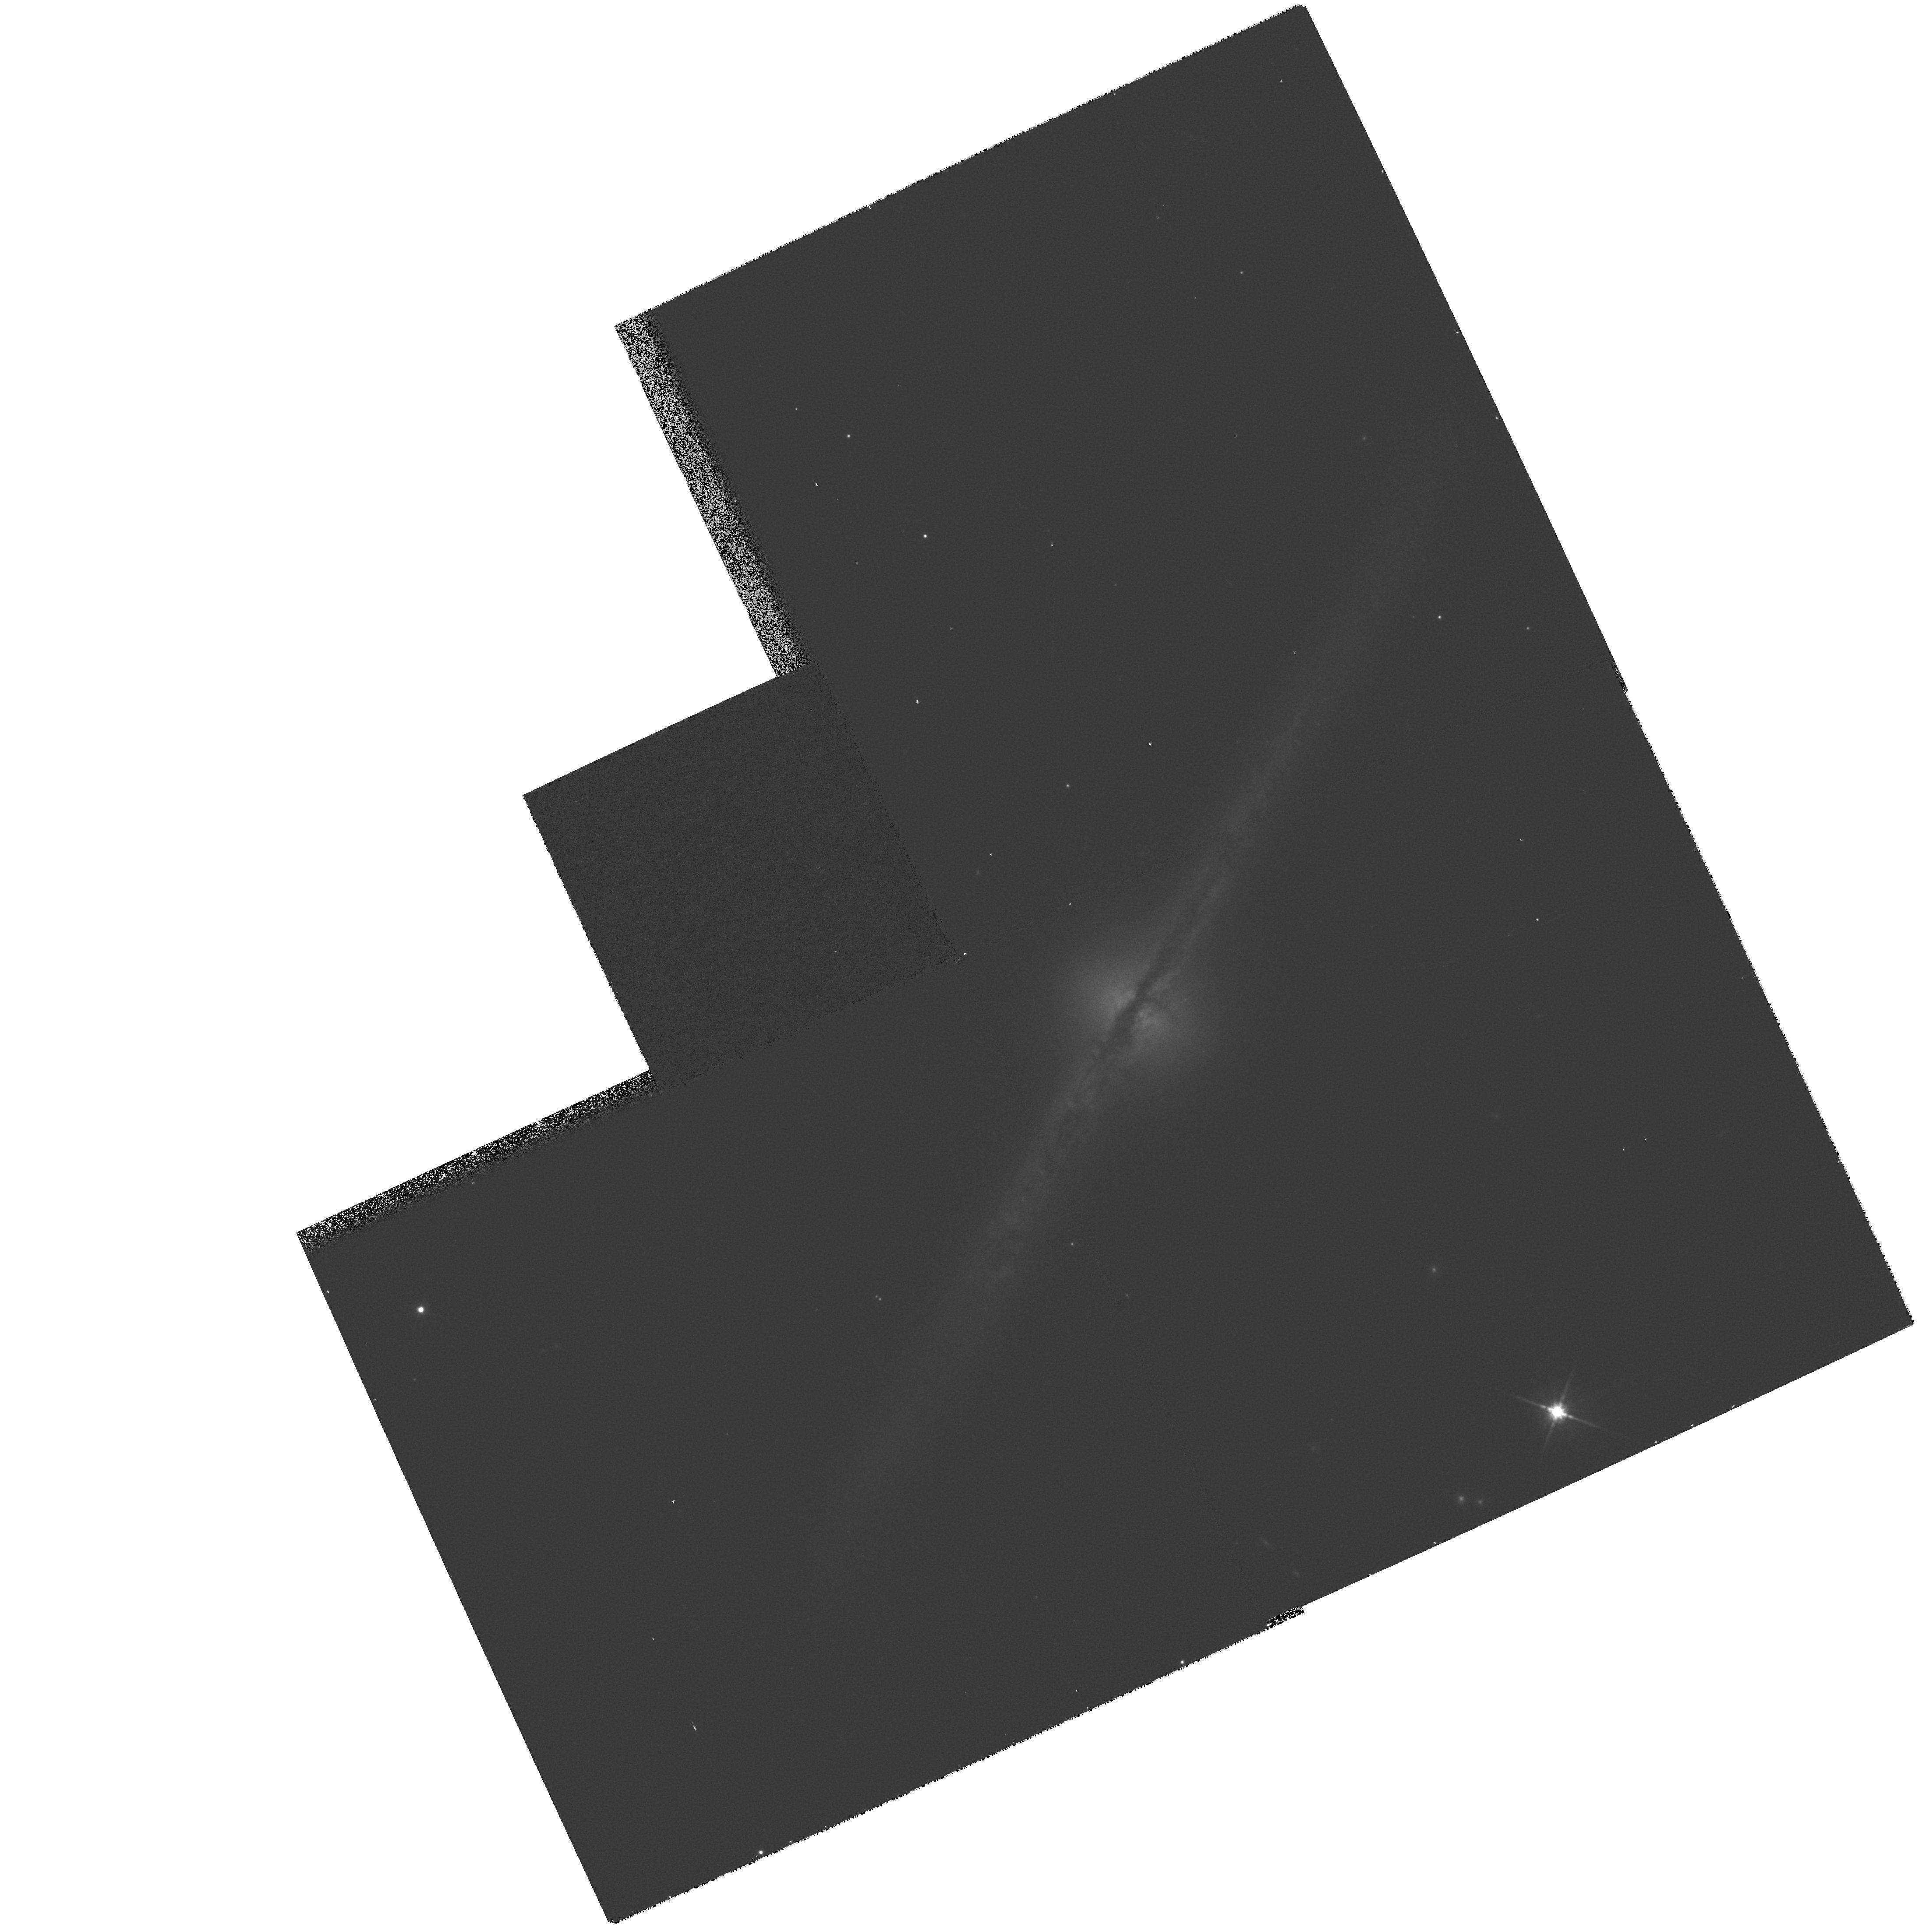
Target: UGC10043. Instrument: WFPC2/PC. Filter: F814W. Exposure: 3 min. Observation ID: hst_8645_32_wfpc2_pc_f814w_u65r32

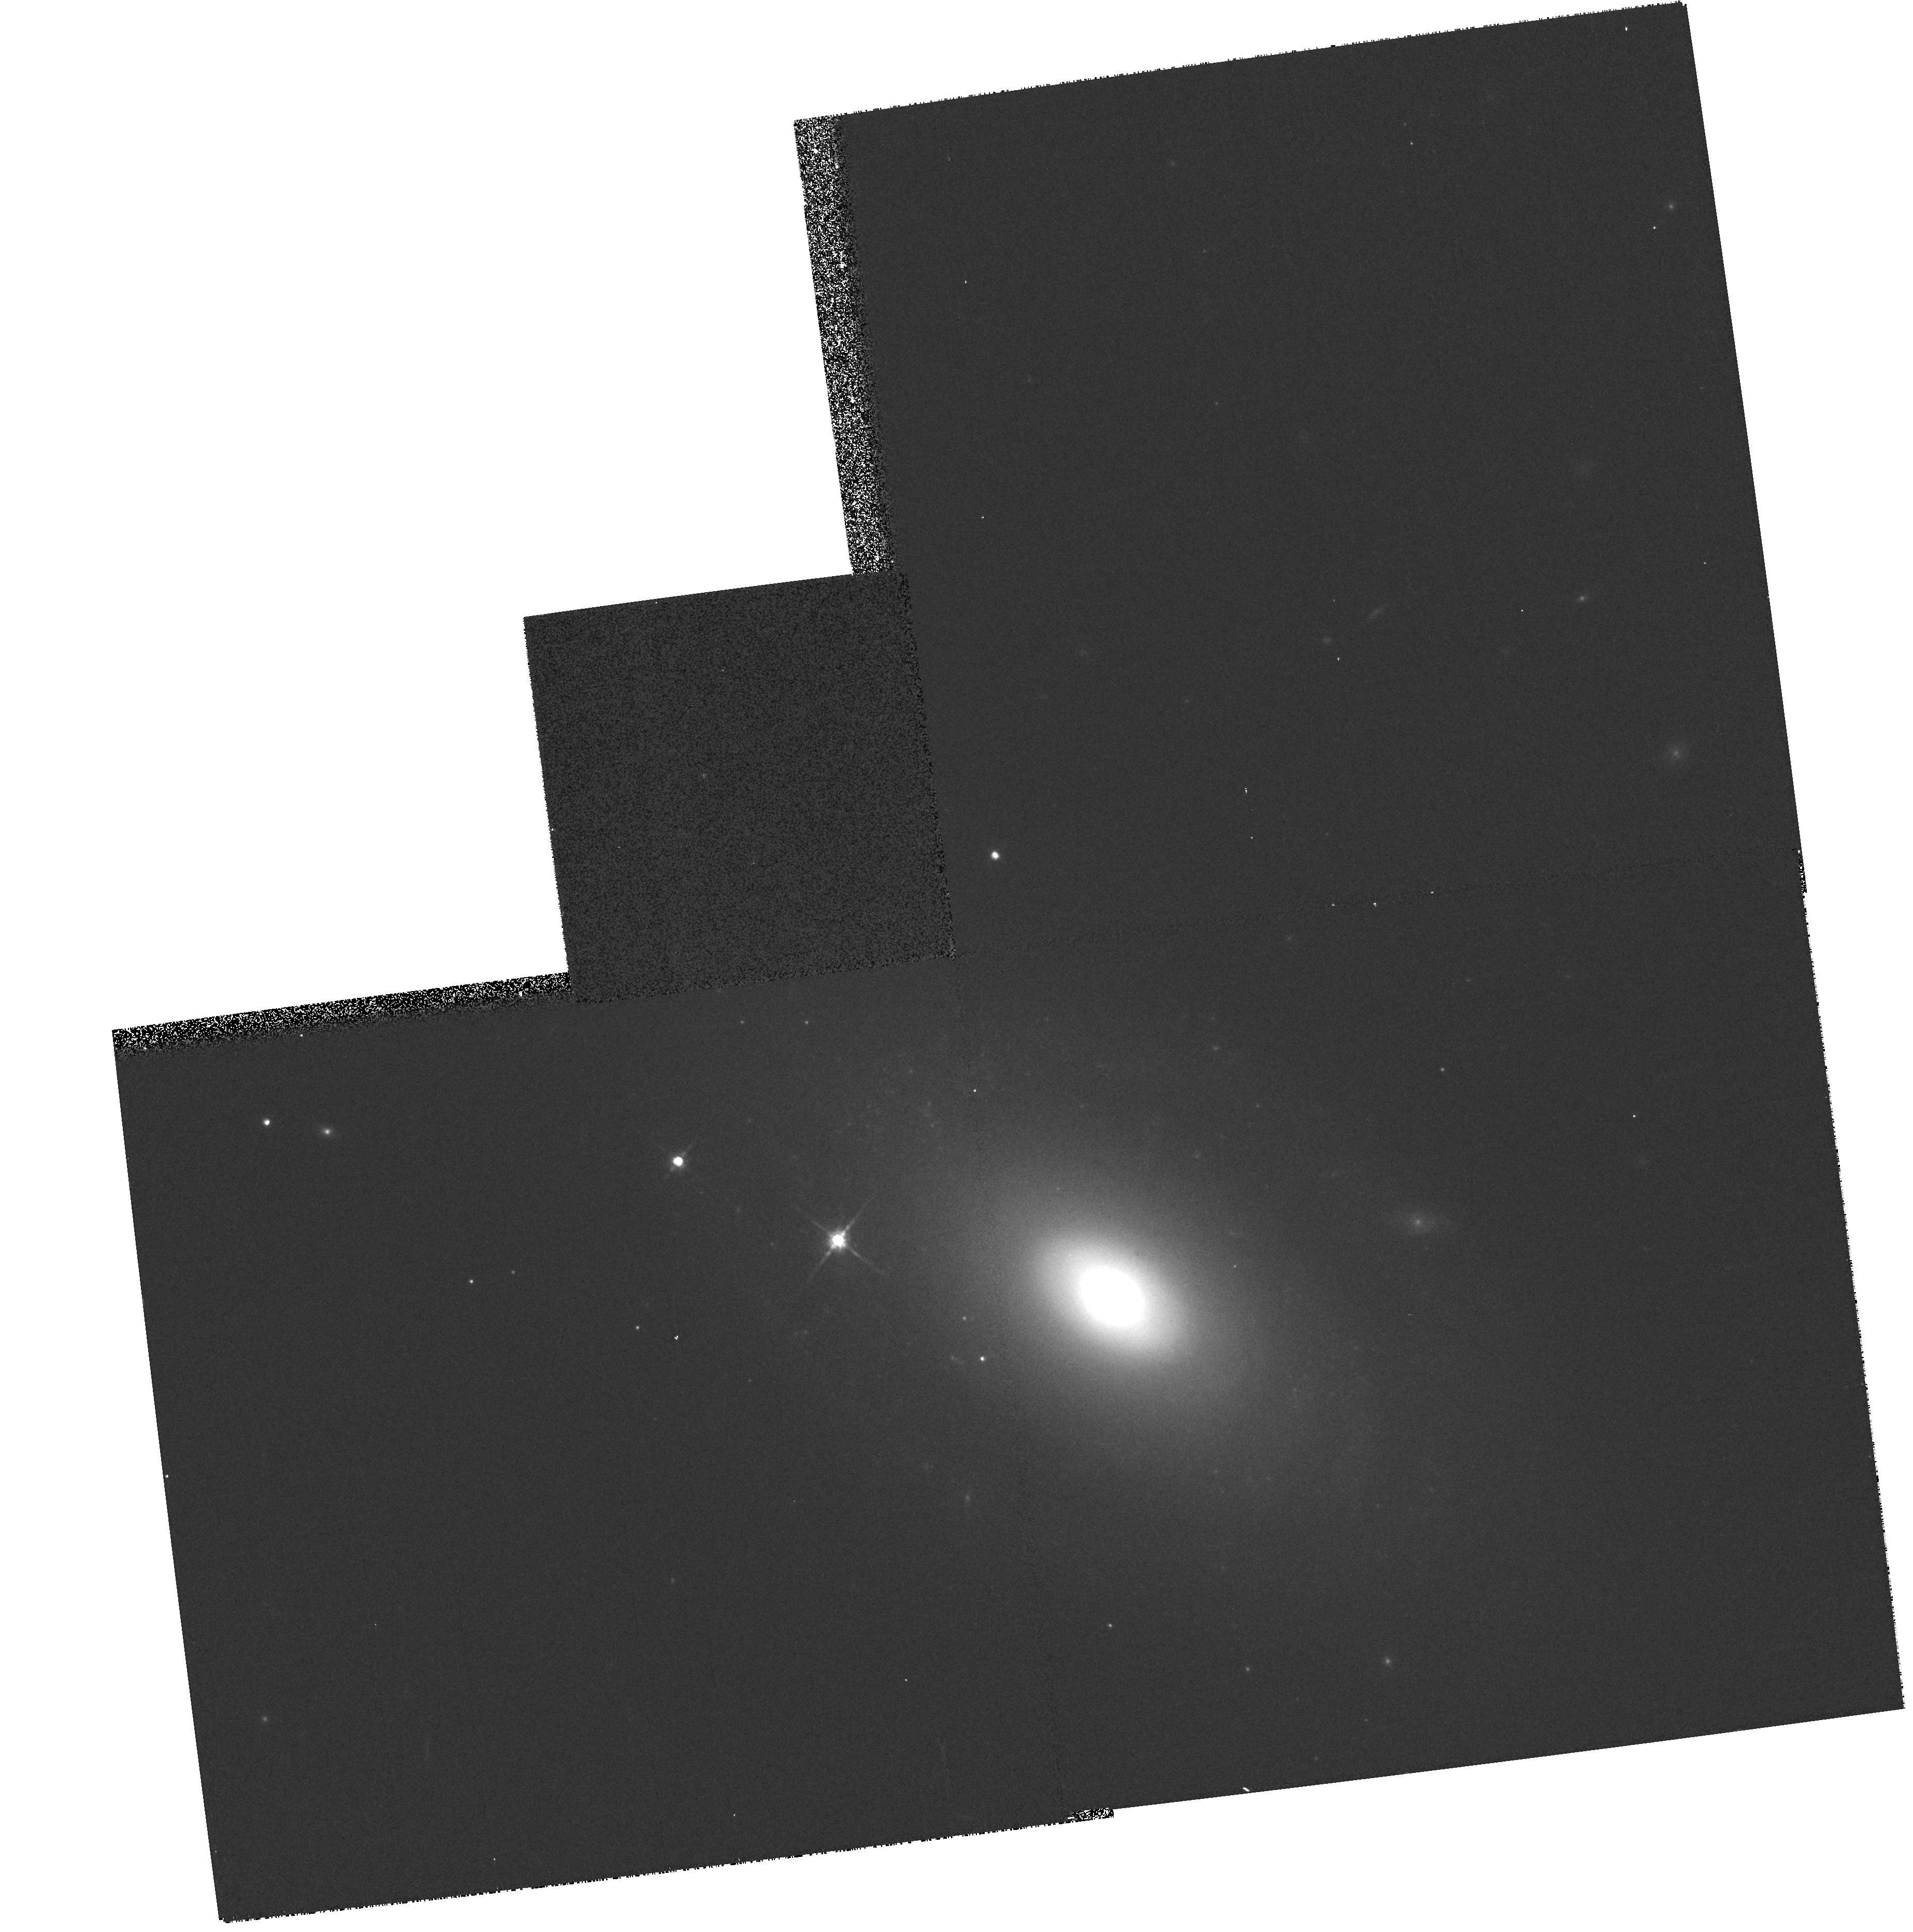
Target: NGC2551. Instrument: WFPC2/PC. Filter: F814W. Exposure: 4 min. Observation ID: hst_8645_08_wfpc2_pc_f814w_u65r08

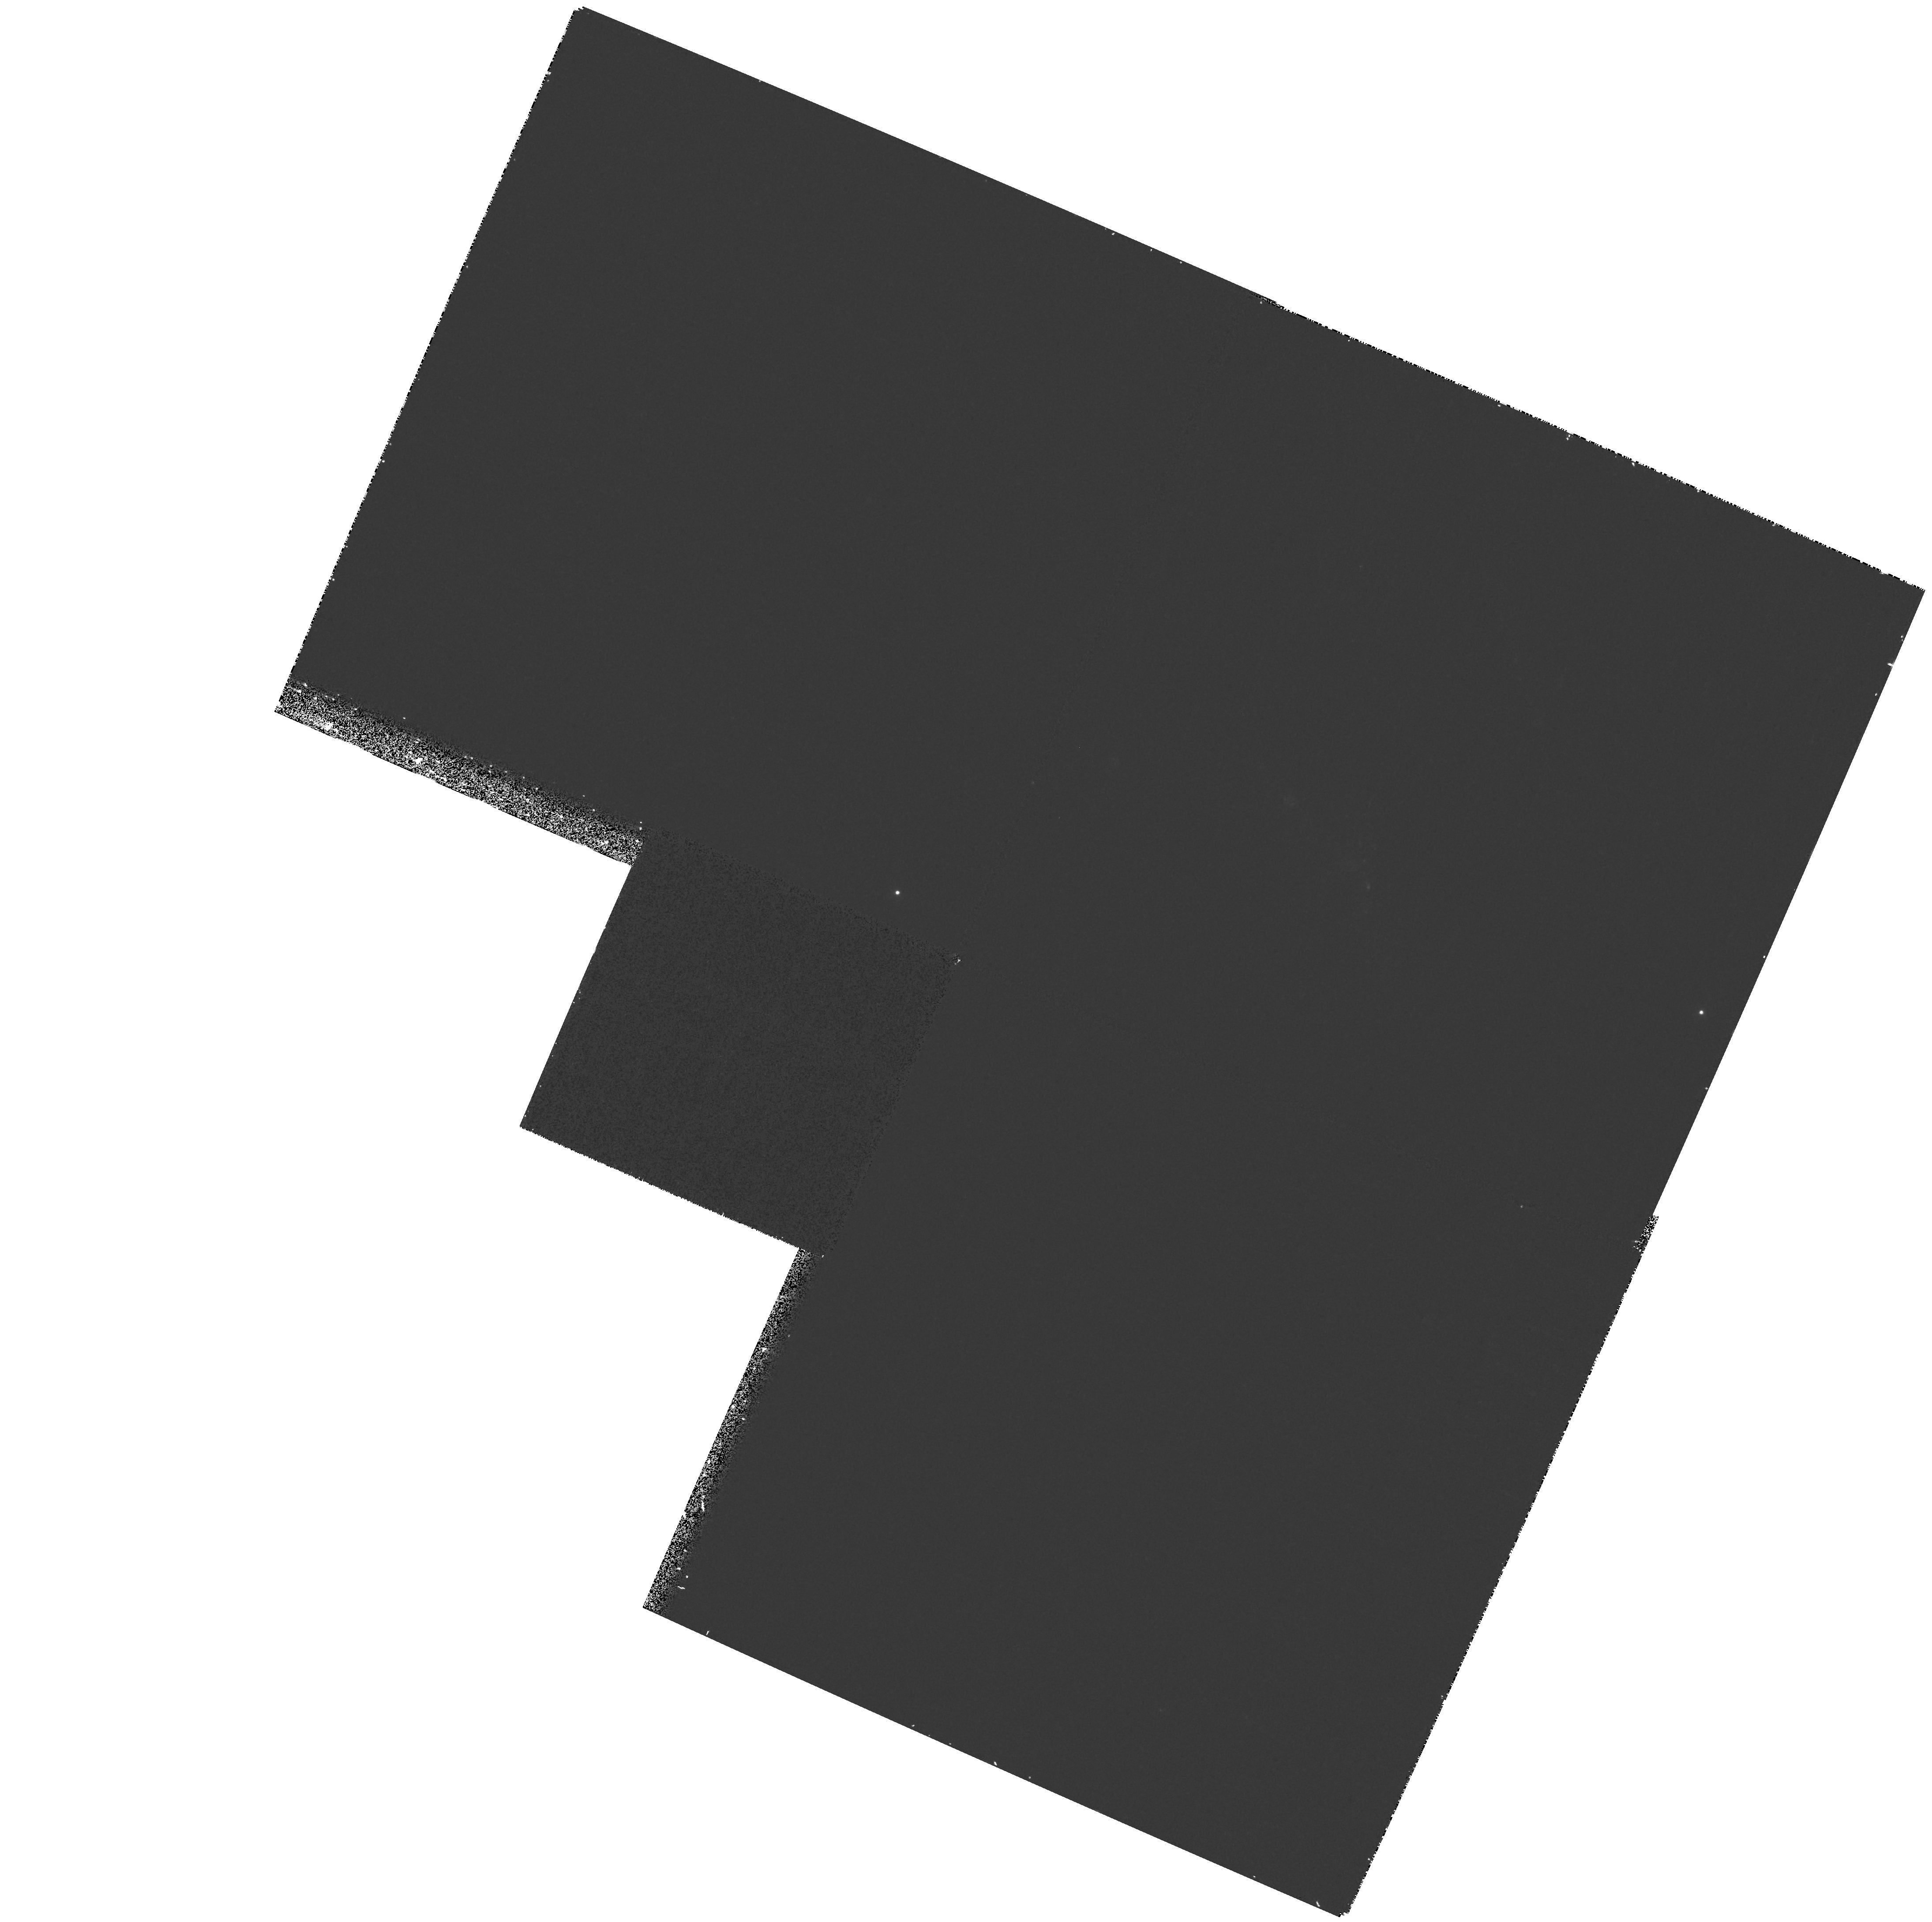
Target: UGC09855. Instrument: WFPC2/PC. Filter: F255W. Exposure: 23 min. Observation ID: hst_8645_31_wfpc2_pc_f255w_u65r31

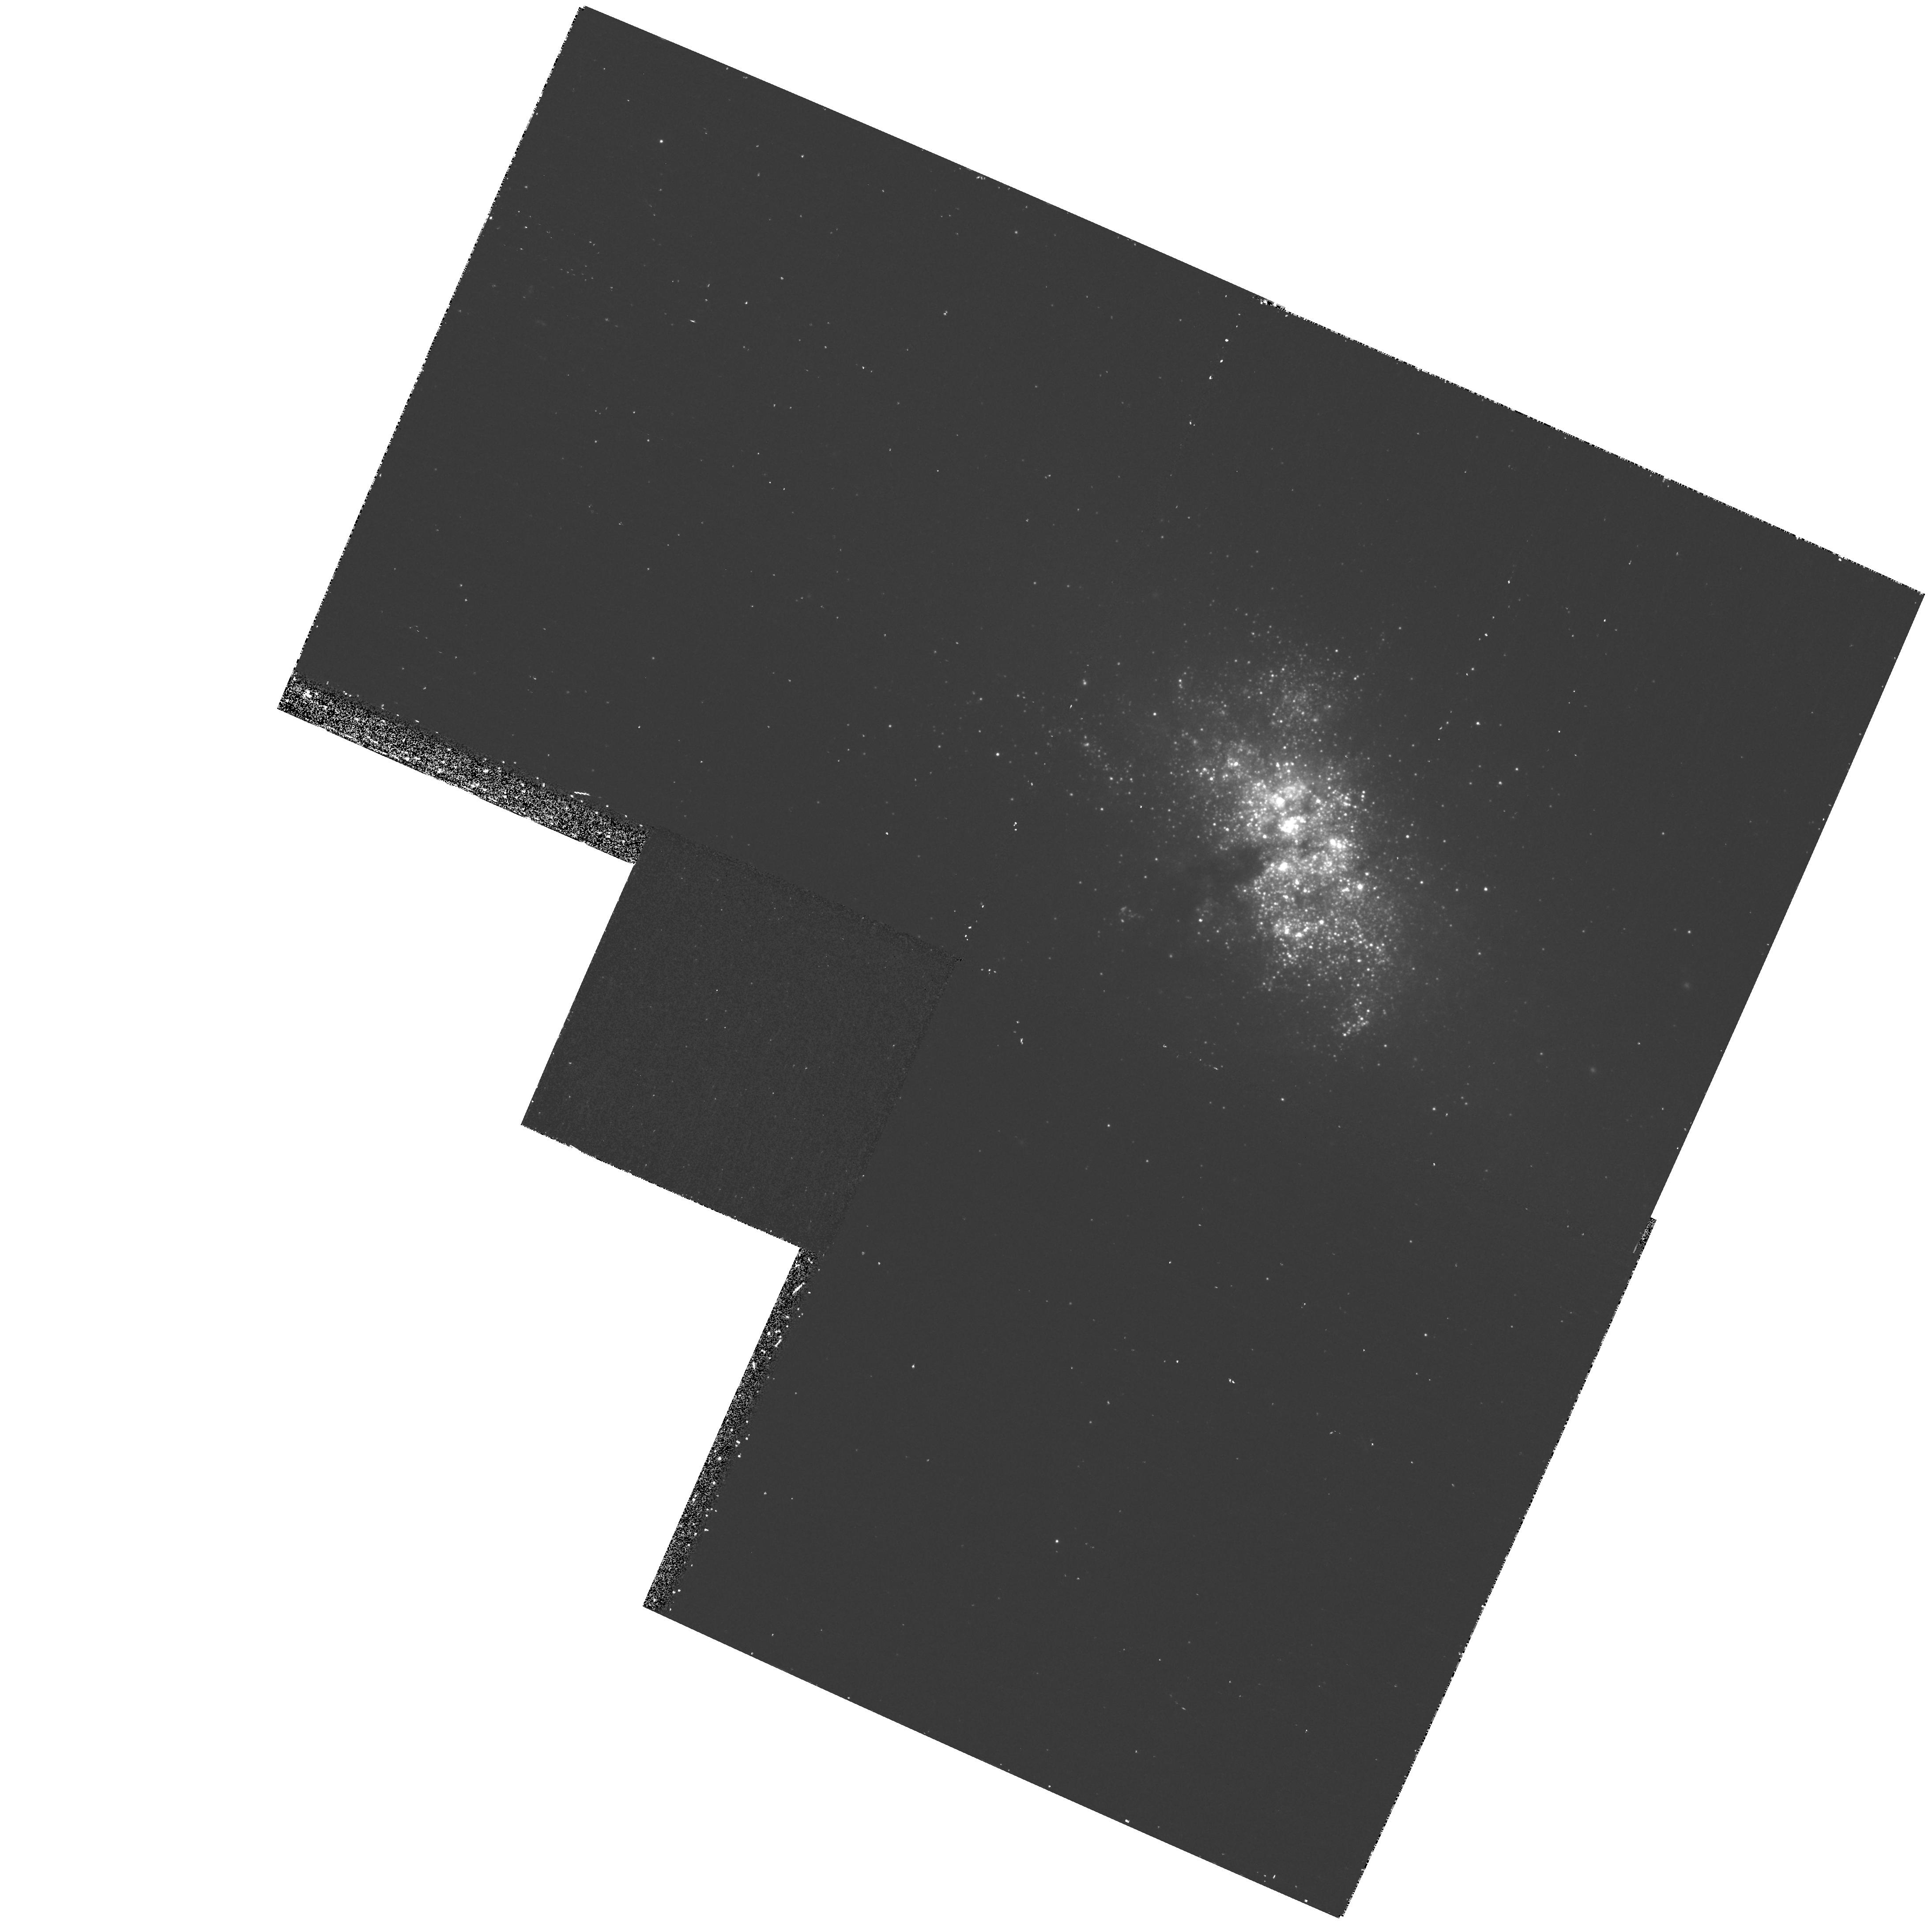
Target: NGC5253. Instrument: WFPC2/PC. Filter: F300W. Exposure: 30 min. Observation ID: hst_8645_26_wfpc2_pc_f300w_u65r26

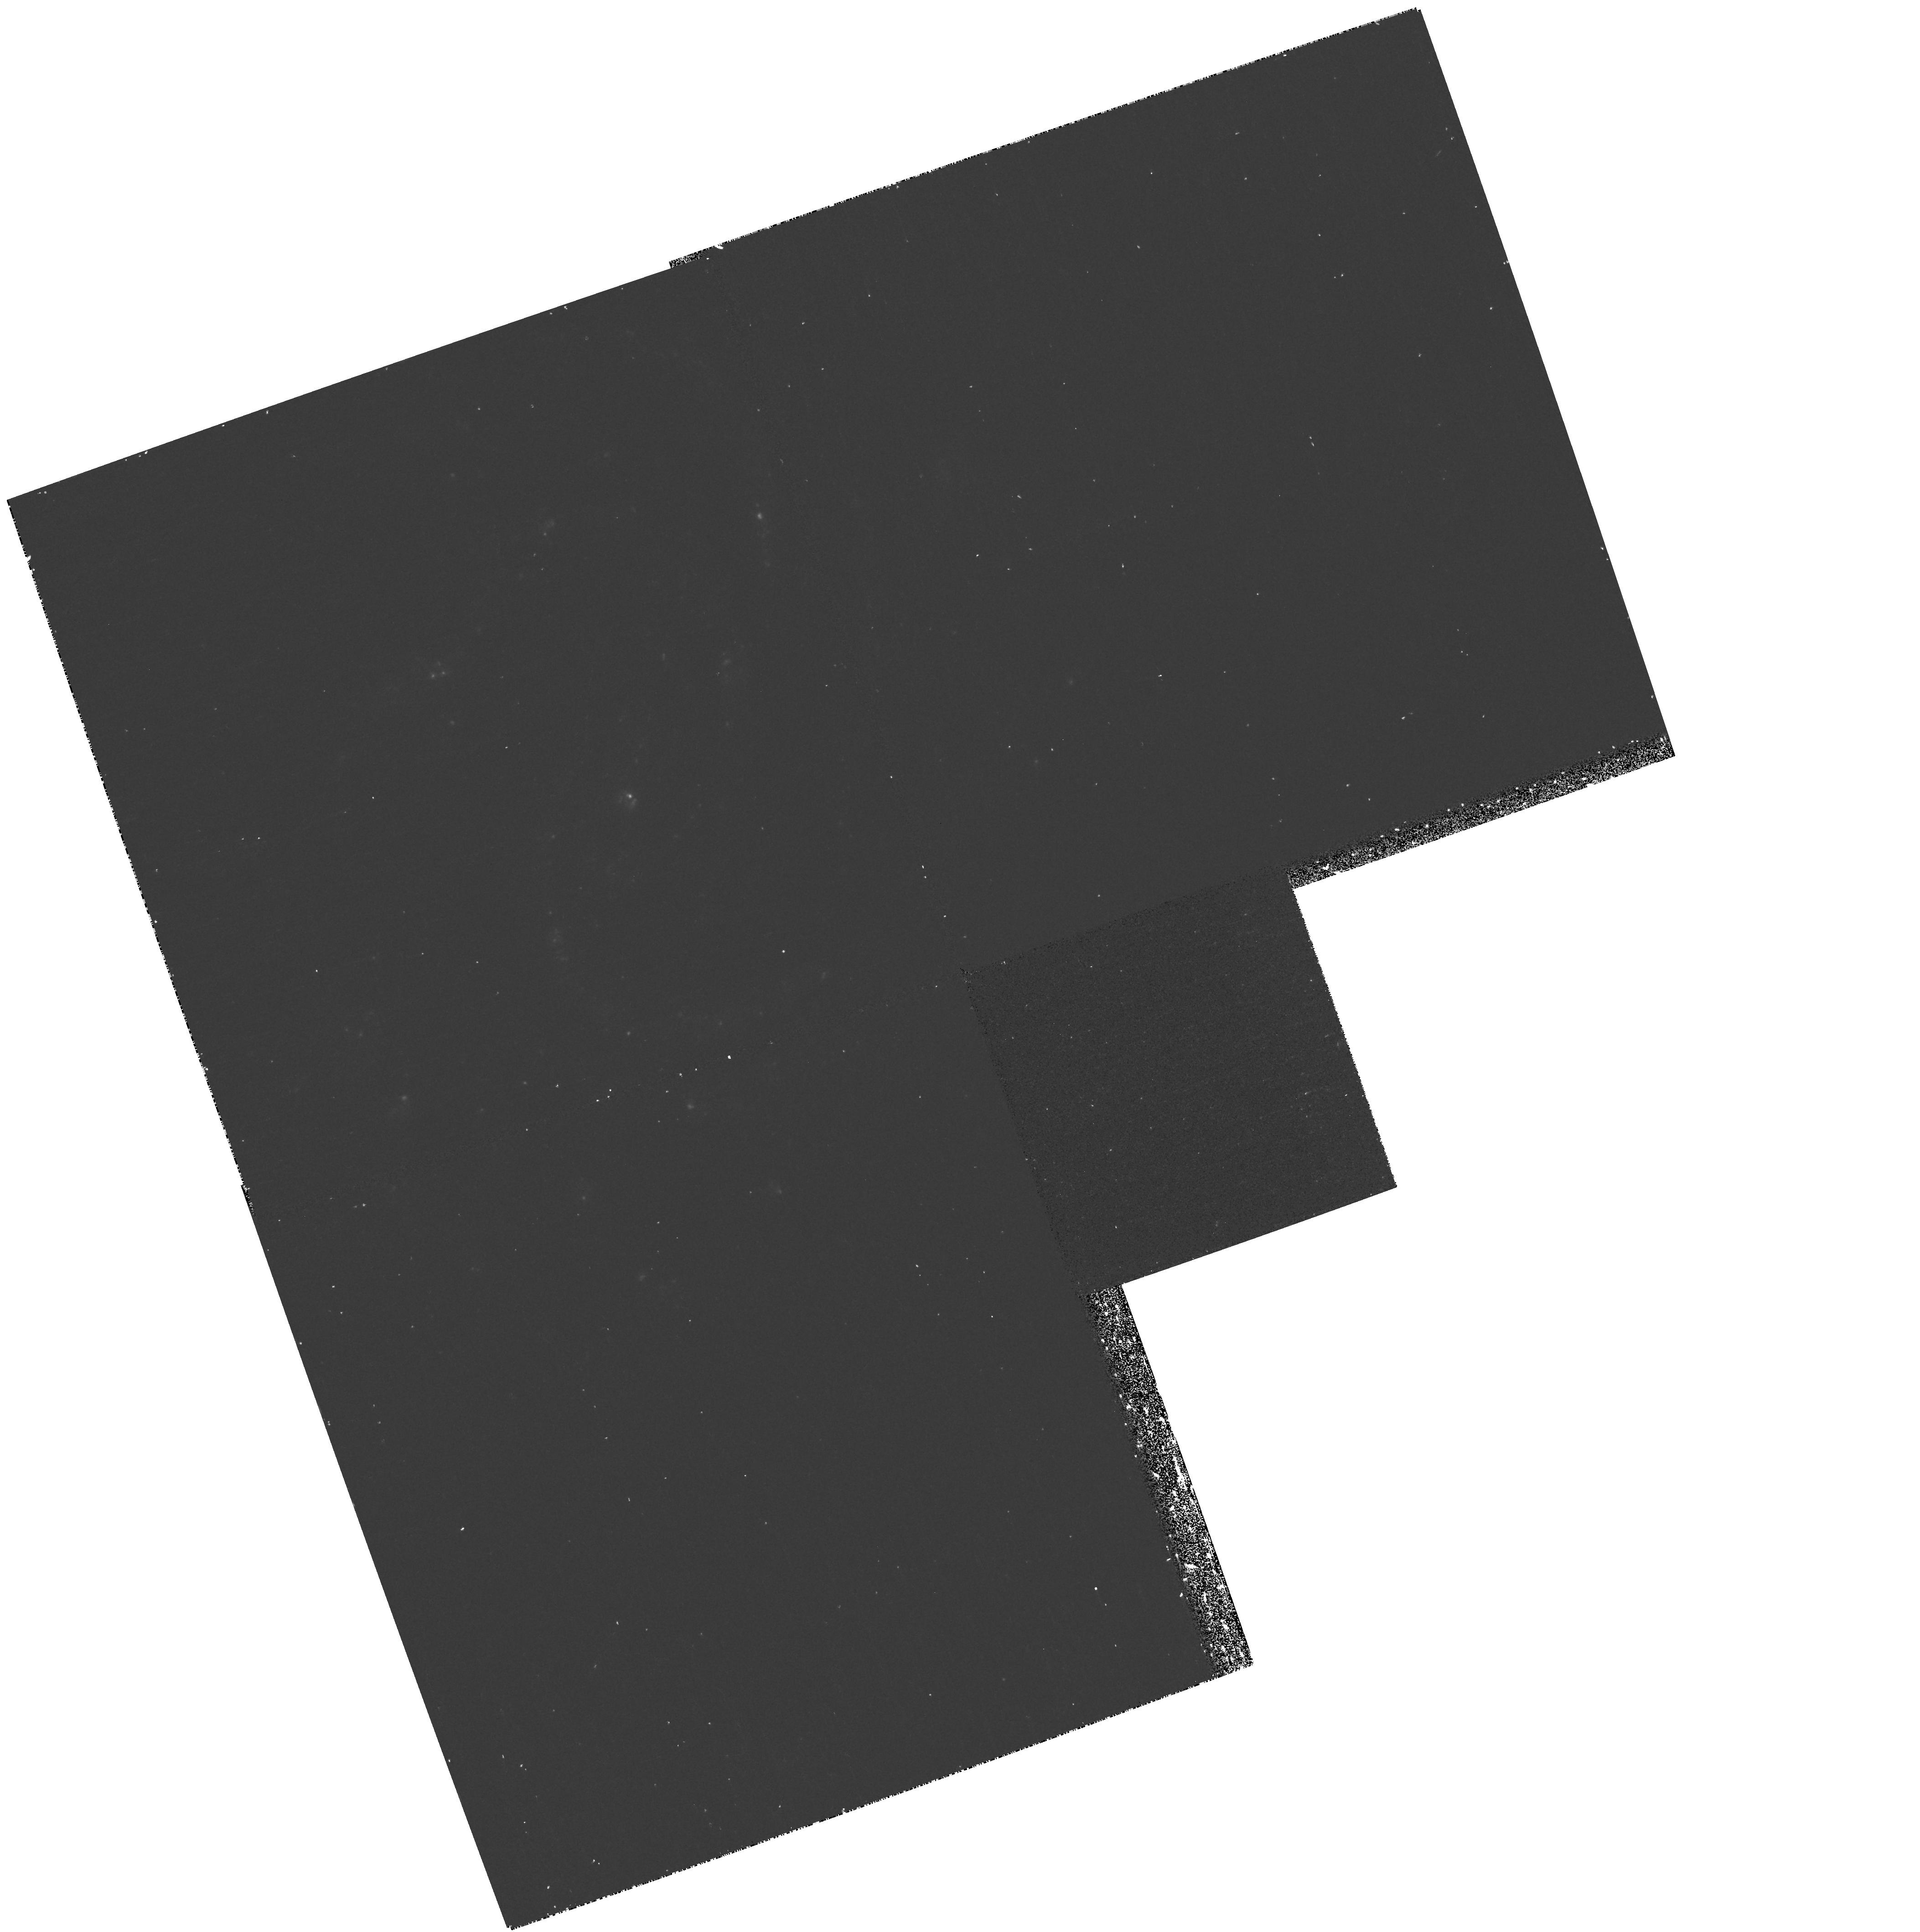
Target: UGC12638. Instrument: WFPC2/PC. Filter: F300W. Exposure: 30 min. Observation ID: hst_8645_36_wfpc2_pc_f300w_u65r36

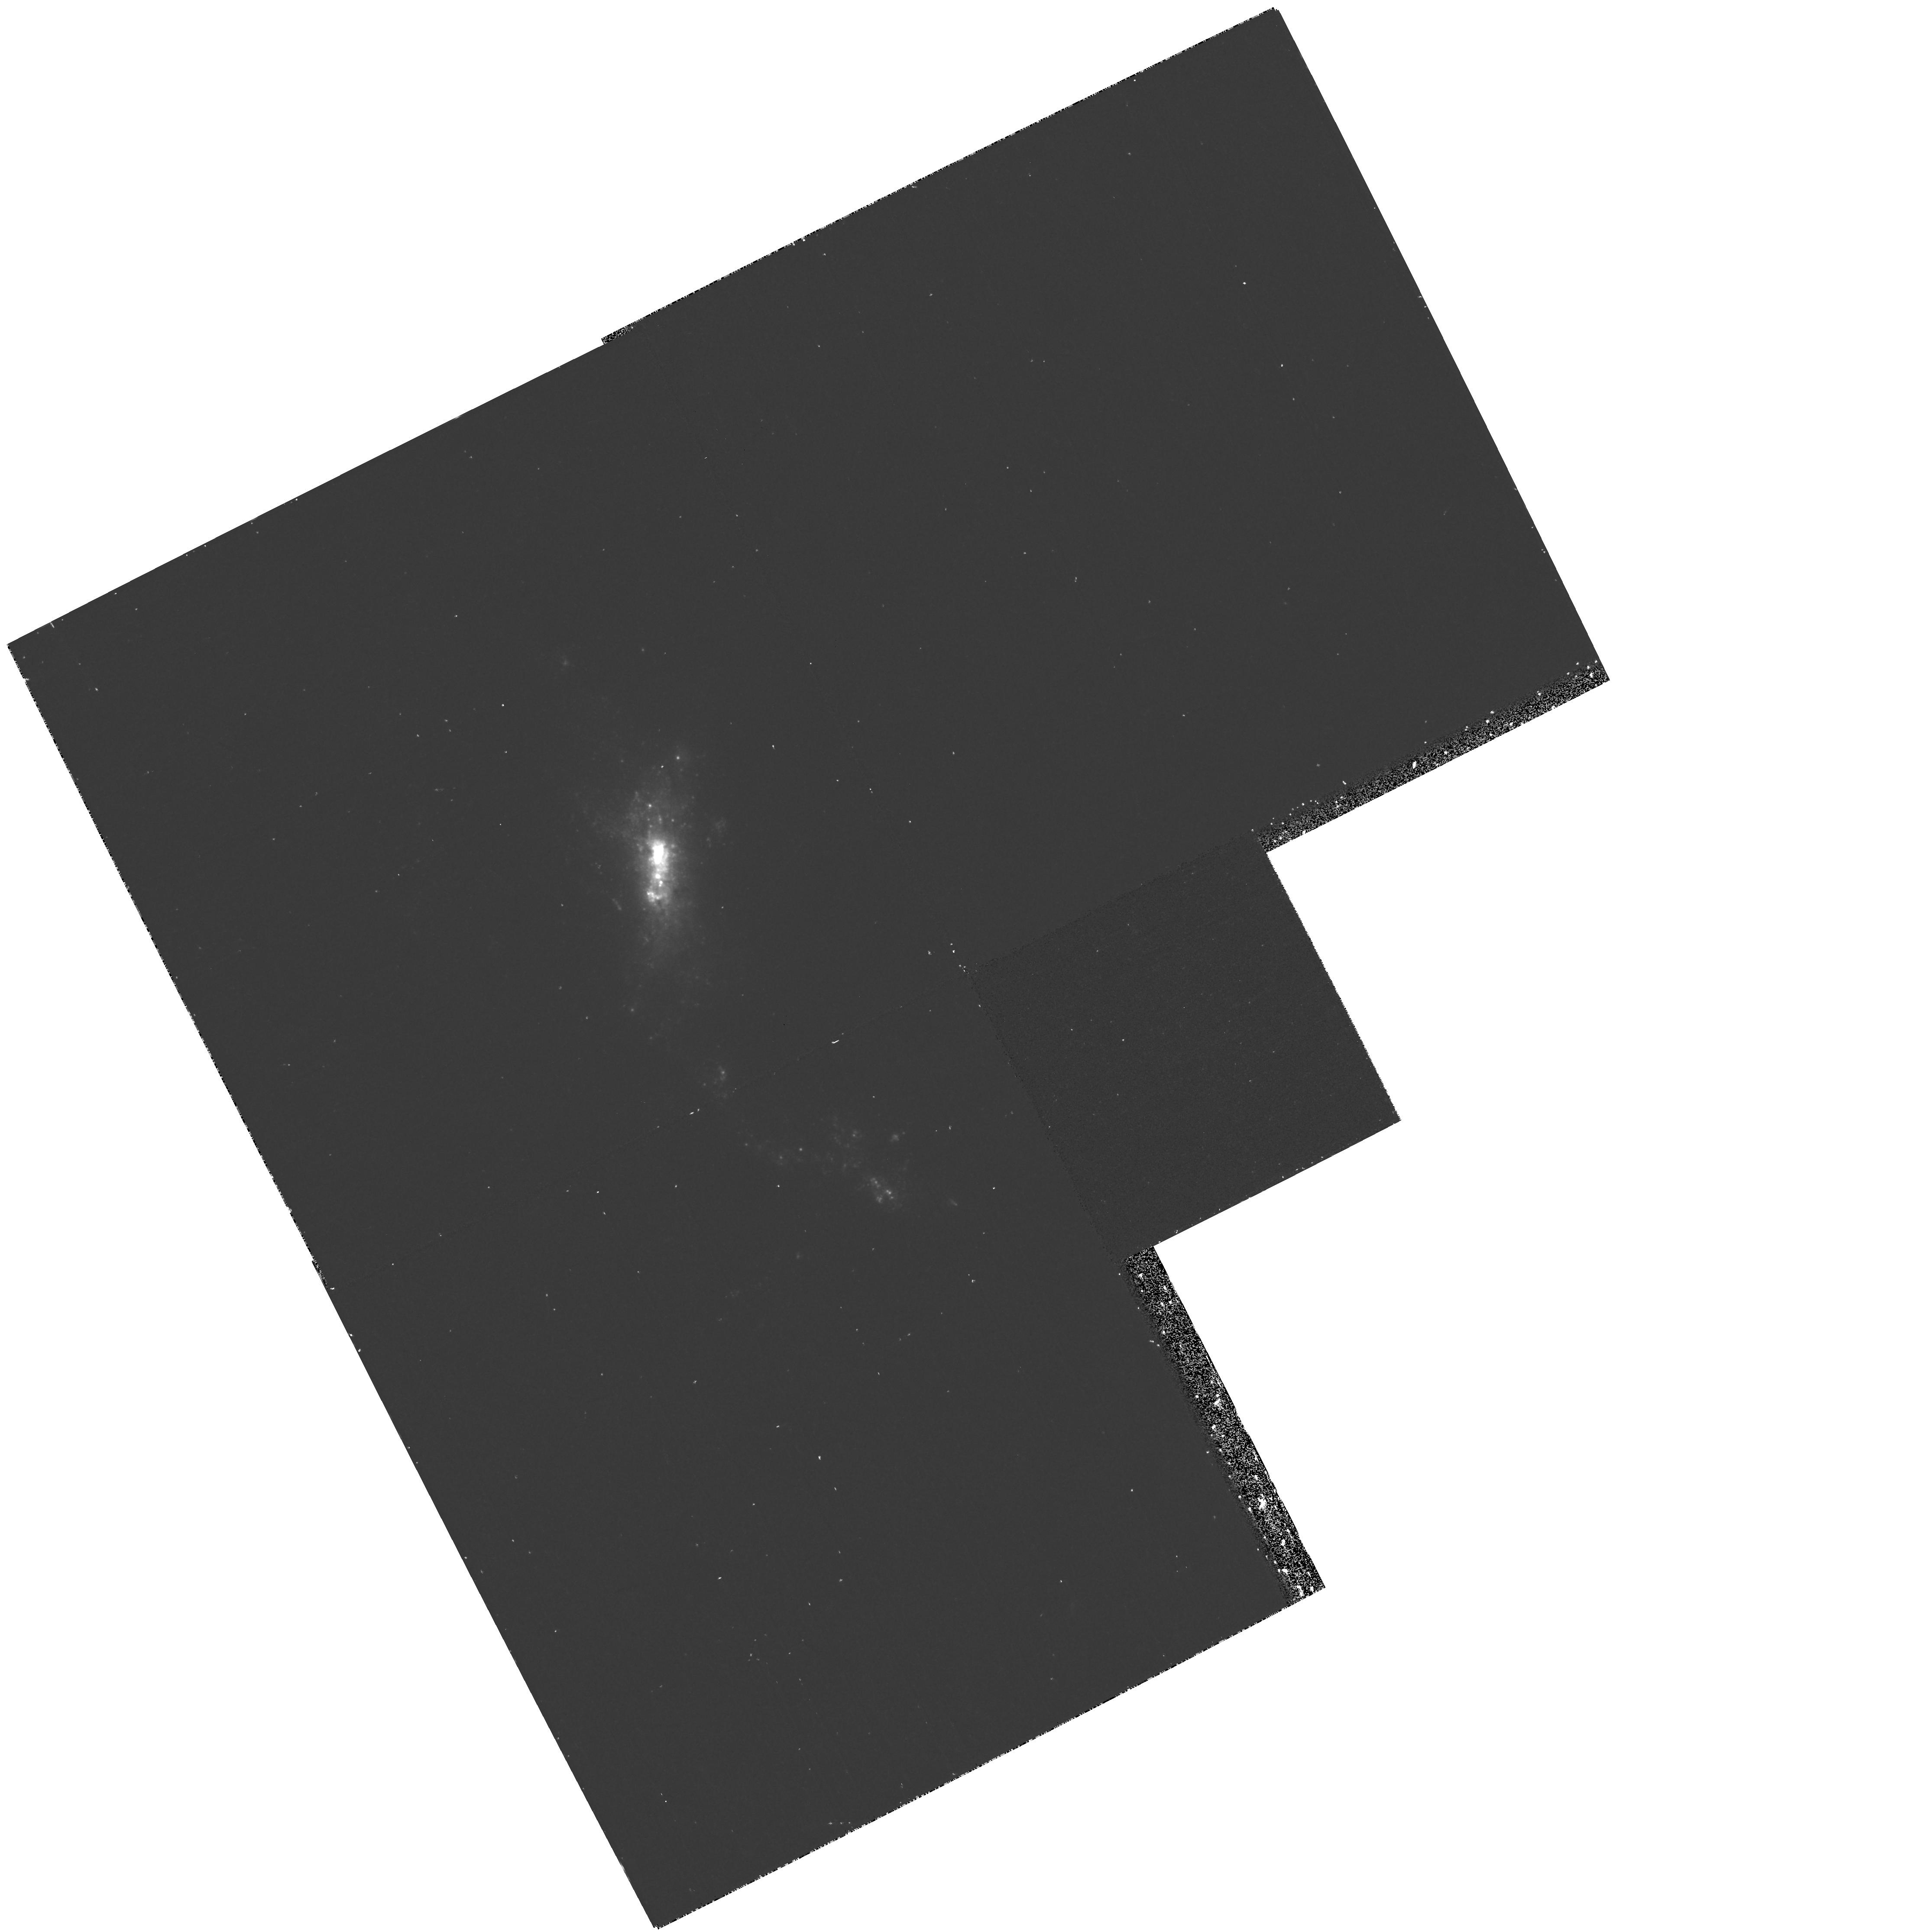
Target: NGC1140. Instrument: WFPC2/PC. Filter: F300W. Exposure: 30 min. Observation ID: hst_8645_01_wfpc2_pc_f300w_u65r01

A Survey of Mid-UV Morphology of Nearby Galaxies: Galaxy Structure and Faint Galaxy Evolution (PI: Windhorst, Rogier A.)

Too little is known about the relation between star formation and the global physical characteristics of galaxies to interpret the morphologies of distant galaxies in terms of their evolutionary status. Faint galaxies are primarily observed by HST in their rest-frame mid-ultraviolet. They resemble nearby late-type galaxies, but are they really physically similar classes of objects? We propose to address this question through a WFPC2 imaging survey of 37 nearby galaxies in two mid-UV bands. Our sample is carefully selected for size and surface brightness and has a large amount of correlative data available. A wide range of Hubble types and inclinations is included, with emphasis on late- types/irregulars/peculiars. All objects have ground-based UBVRIJHK, and 15 have far-UV UIT images. The mid-UV is the missing keystone. Our proposed data set will be unique, can be applied to a wide range of problems, and will be made public immediately. Our goals are: 1. Consistently classify polychromatic structures and photometric properties of galaxies from 0.15-2.2 mu. 2. Map the spatial distribution, luminosities, and sizes of star-forming regions responsible for the UV morphology, and relate these to global galaxy properties. 3. Provide local benchmark images that we can redshift to z~1-->3 for quantitative comparison to the morphological and photometric properties of high redshift galaxies.